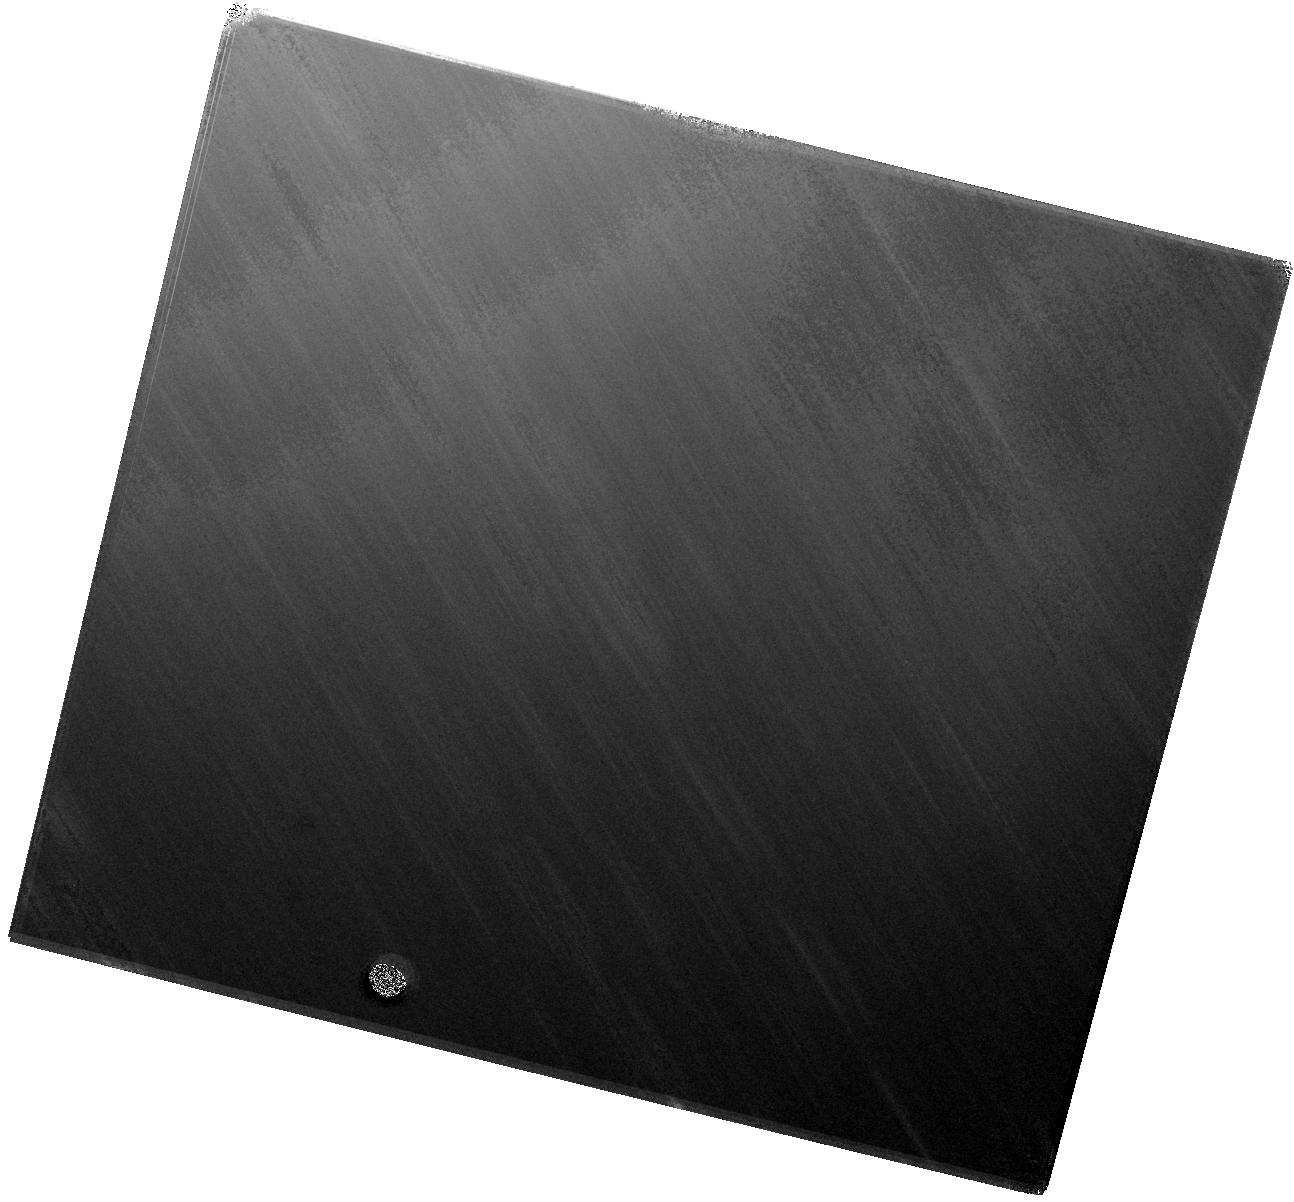
Target: SN2019EHK. Instrument: WFC3/IR. Filter: F160W. Exposure: 37 min. Observation ID: hst_16500_02_wfc3_ir_f160w_iejn02

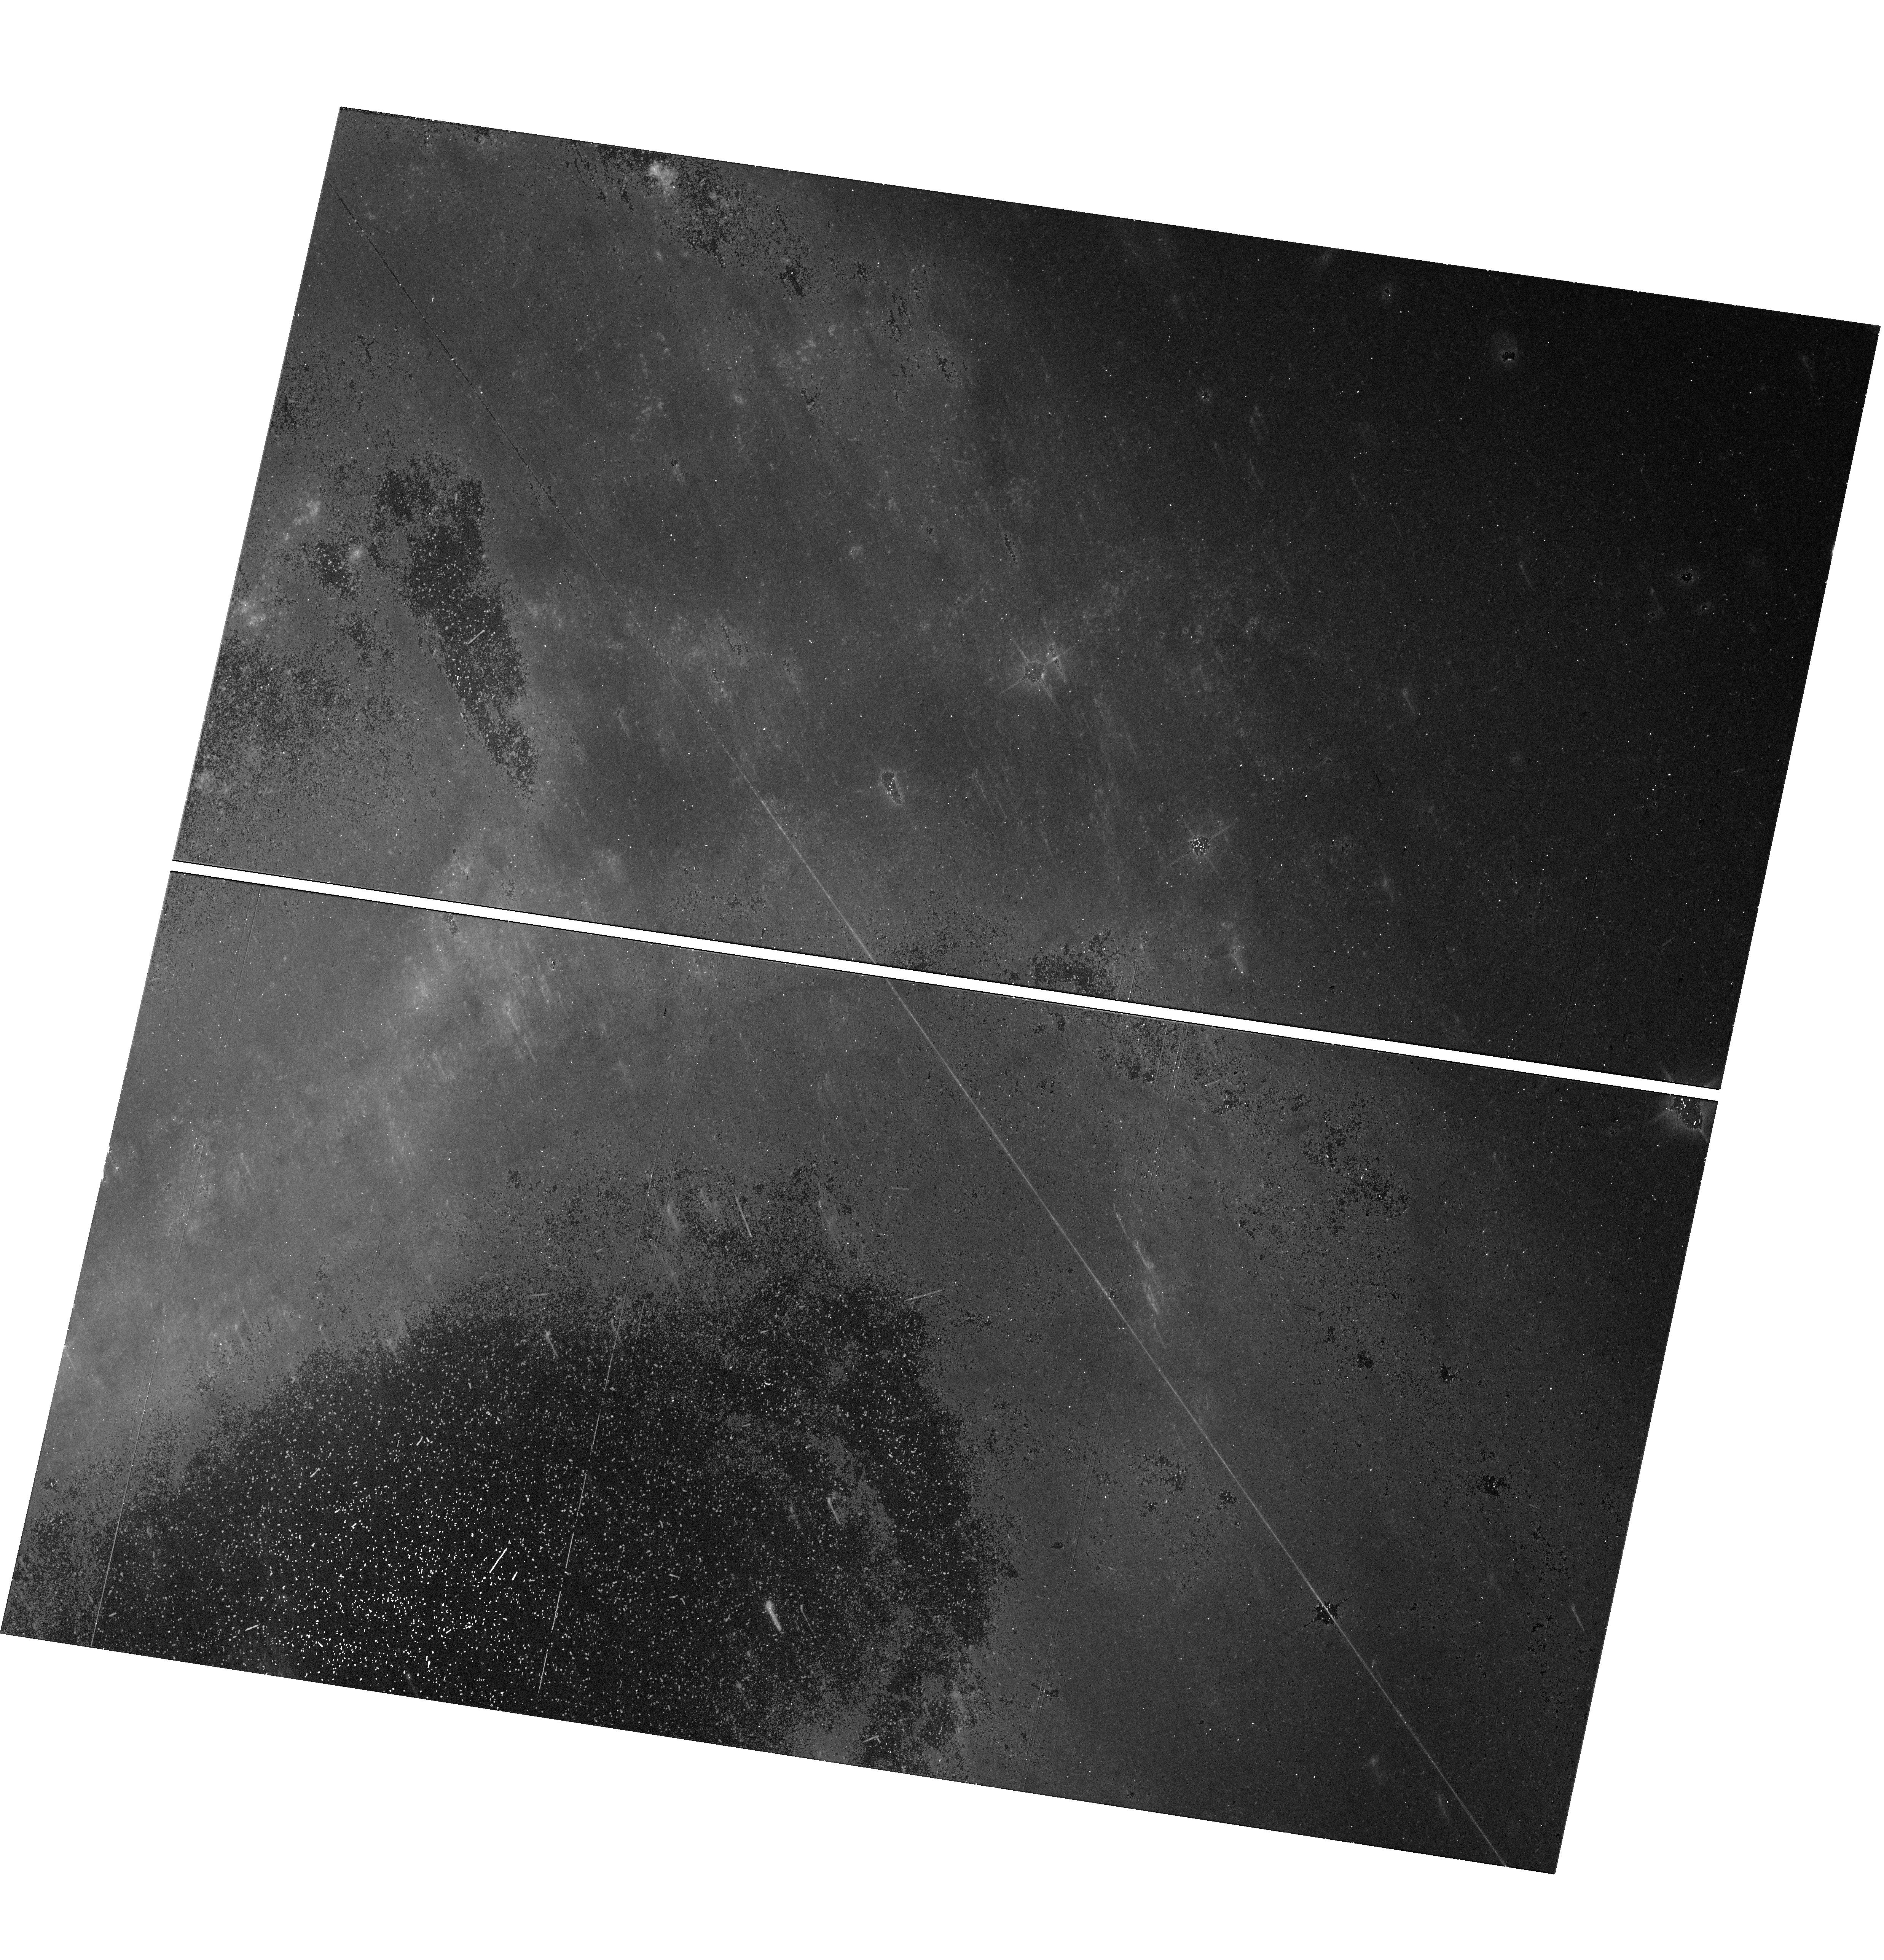
Target: SN2019EHK. Instrument: WFC3/UVIS. Filter: F814W. Exposure: 14 min. Observation ID: hst_16500_01_wfc3_uvis_f814w_iejn01

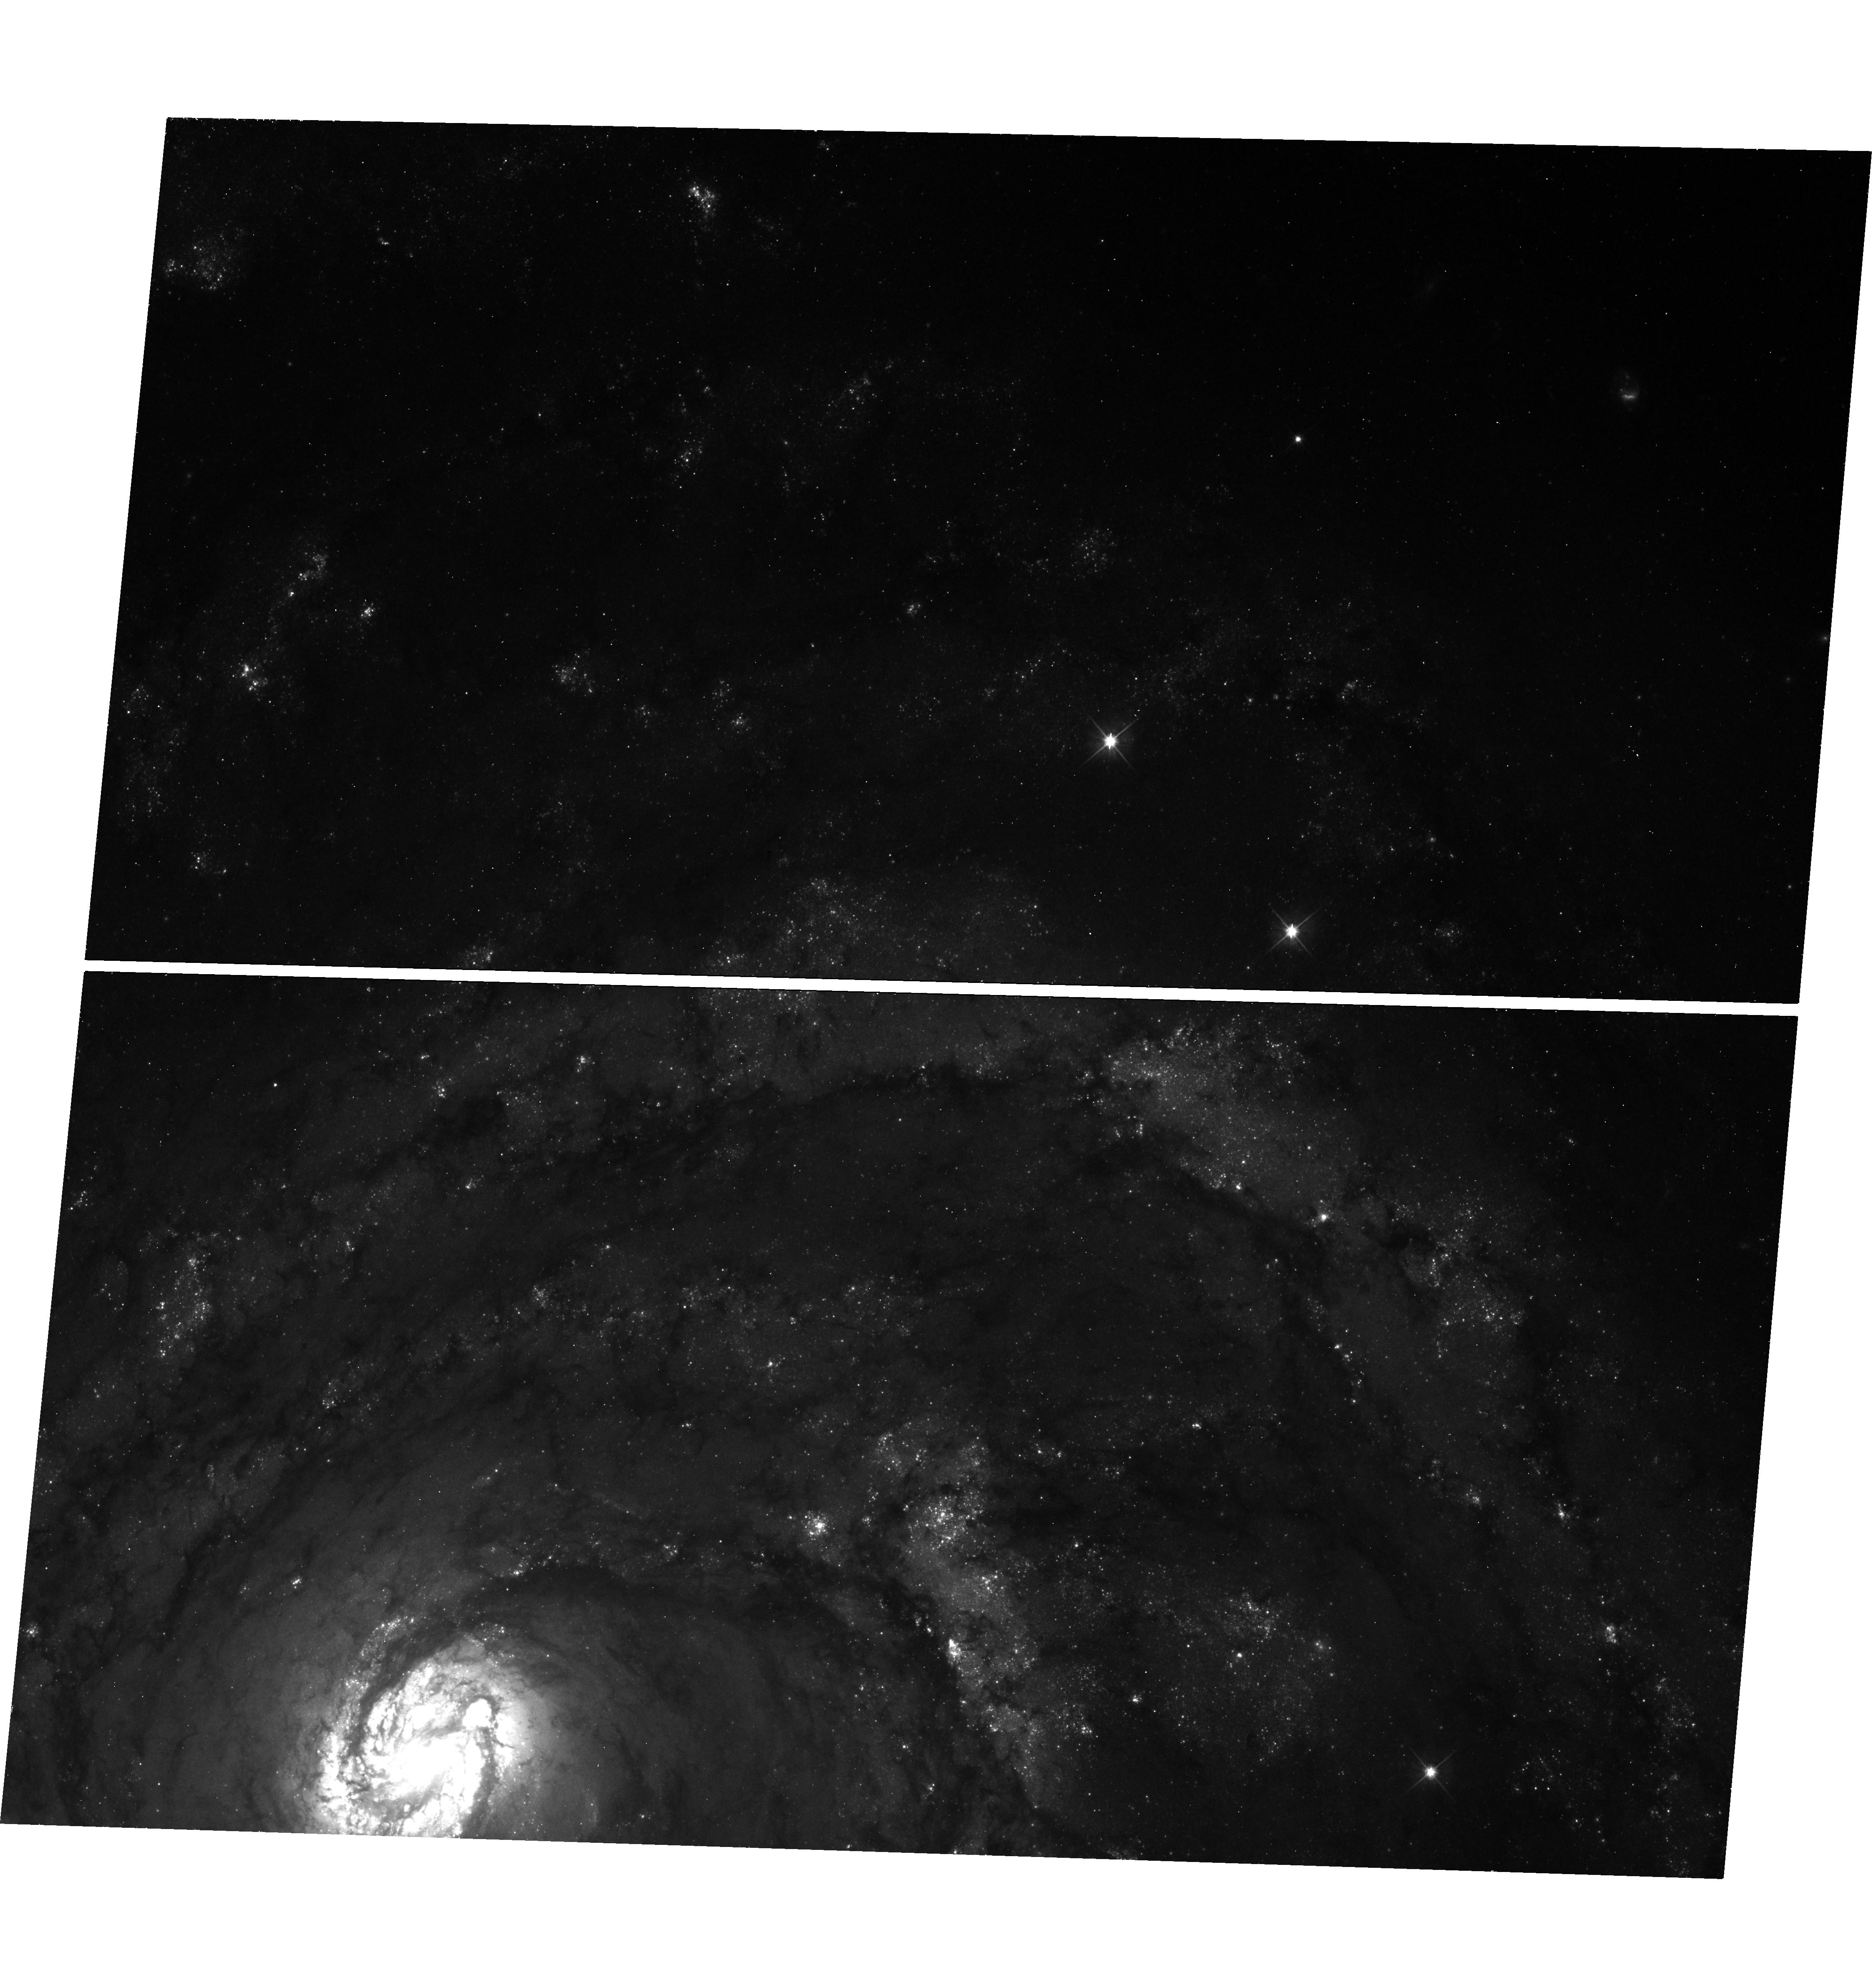
Target: SN2019EHK. Instrument: WFC3/UVIS. Filter: F555W. Exposure: 24 min. Observation ID: hst_16500_61_wfc3_uvis_f555w_iejn61

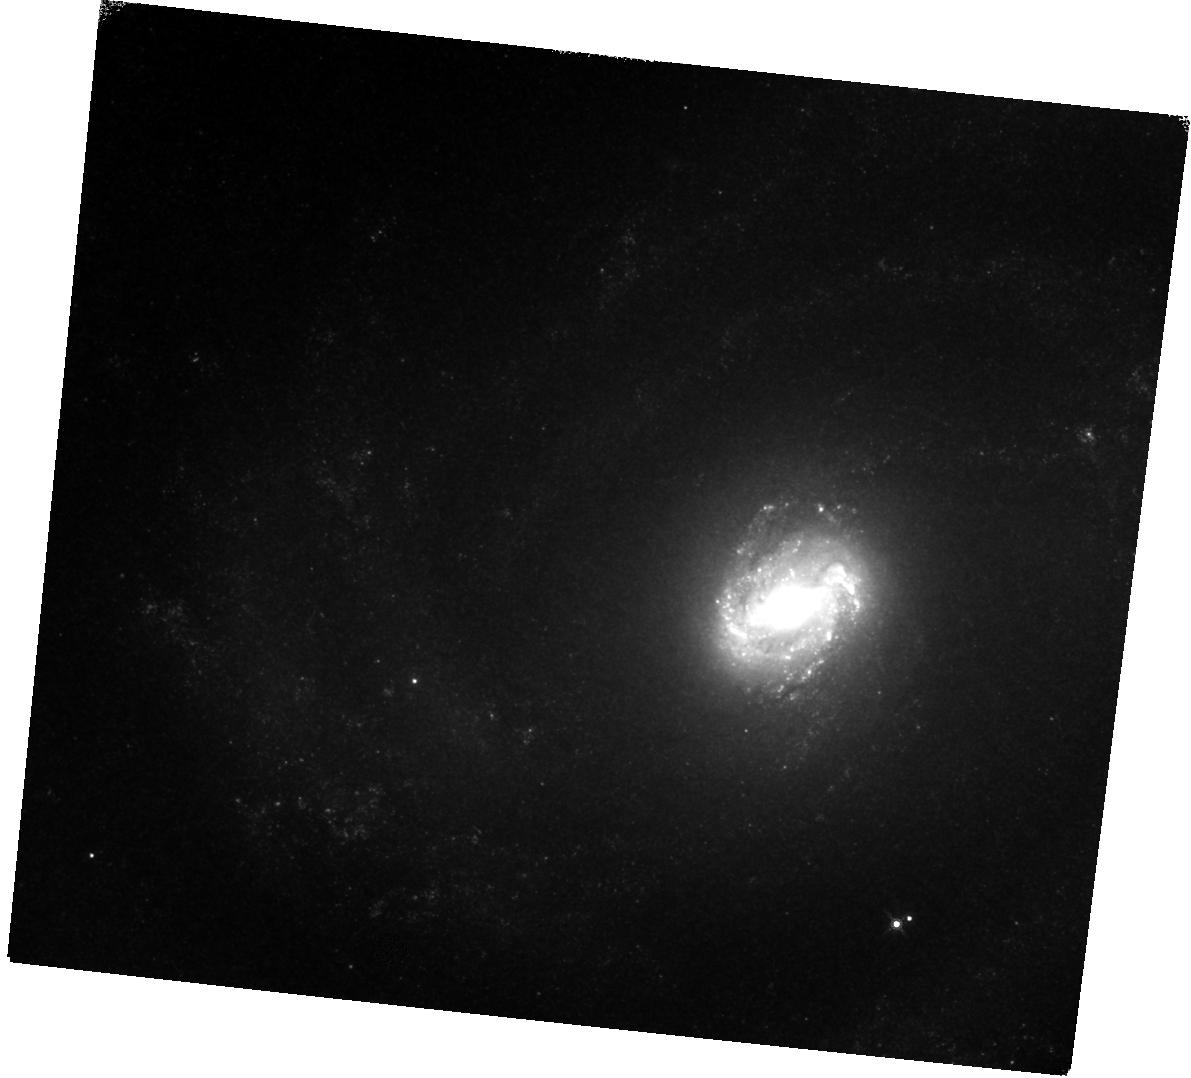
Target: SN2019EHK. Instrument: WFC3/IR. Filter: F160W. Exposure: 37 min. Observation ID: hst_16500_62_wfc3_ir_f160w_iejn62

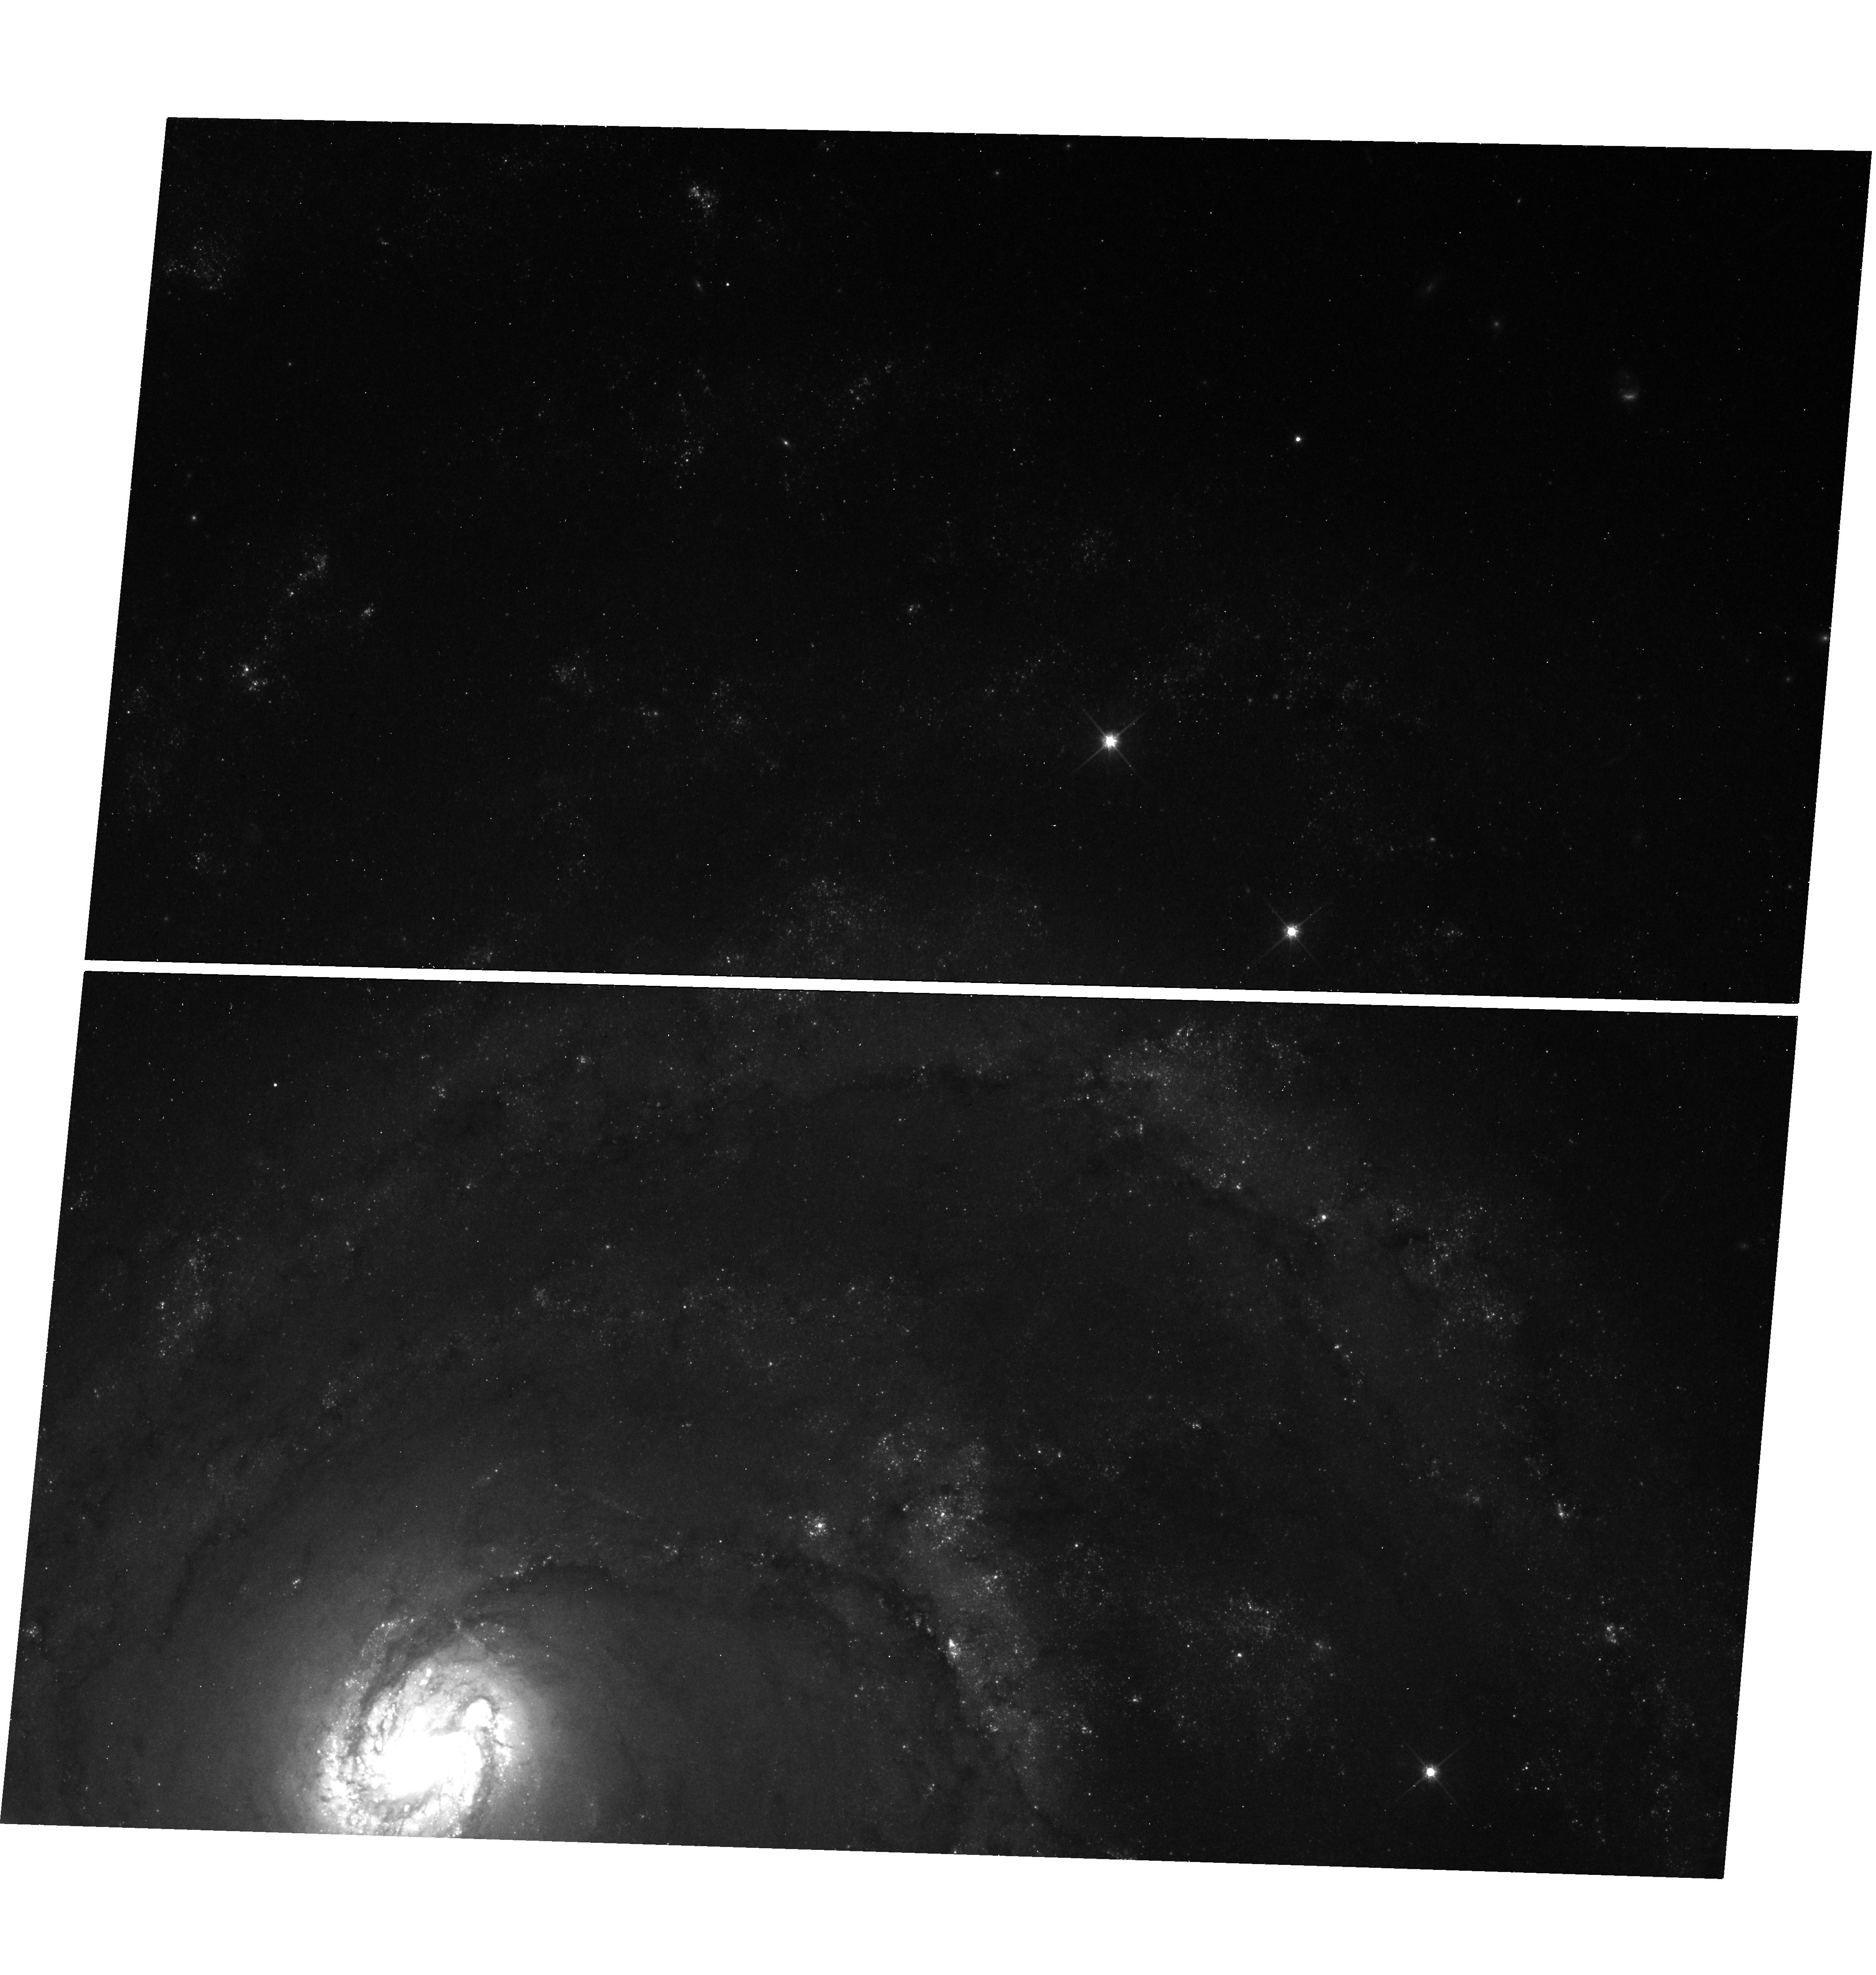
Target: SN2019EHK. Instrument: WFC3/UVIS. Filter: F814W. Exposure: 14 min. Observation ID: hst_16500_61_wfc3_uvis_f814w_iejn61

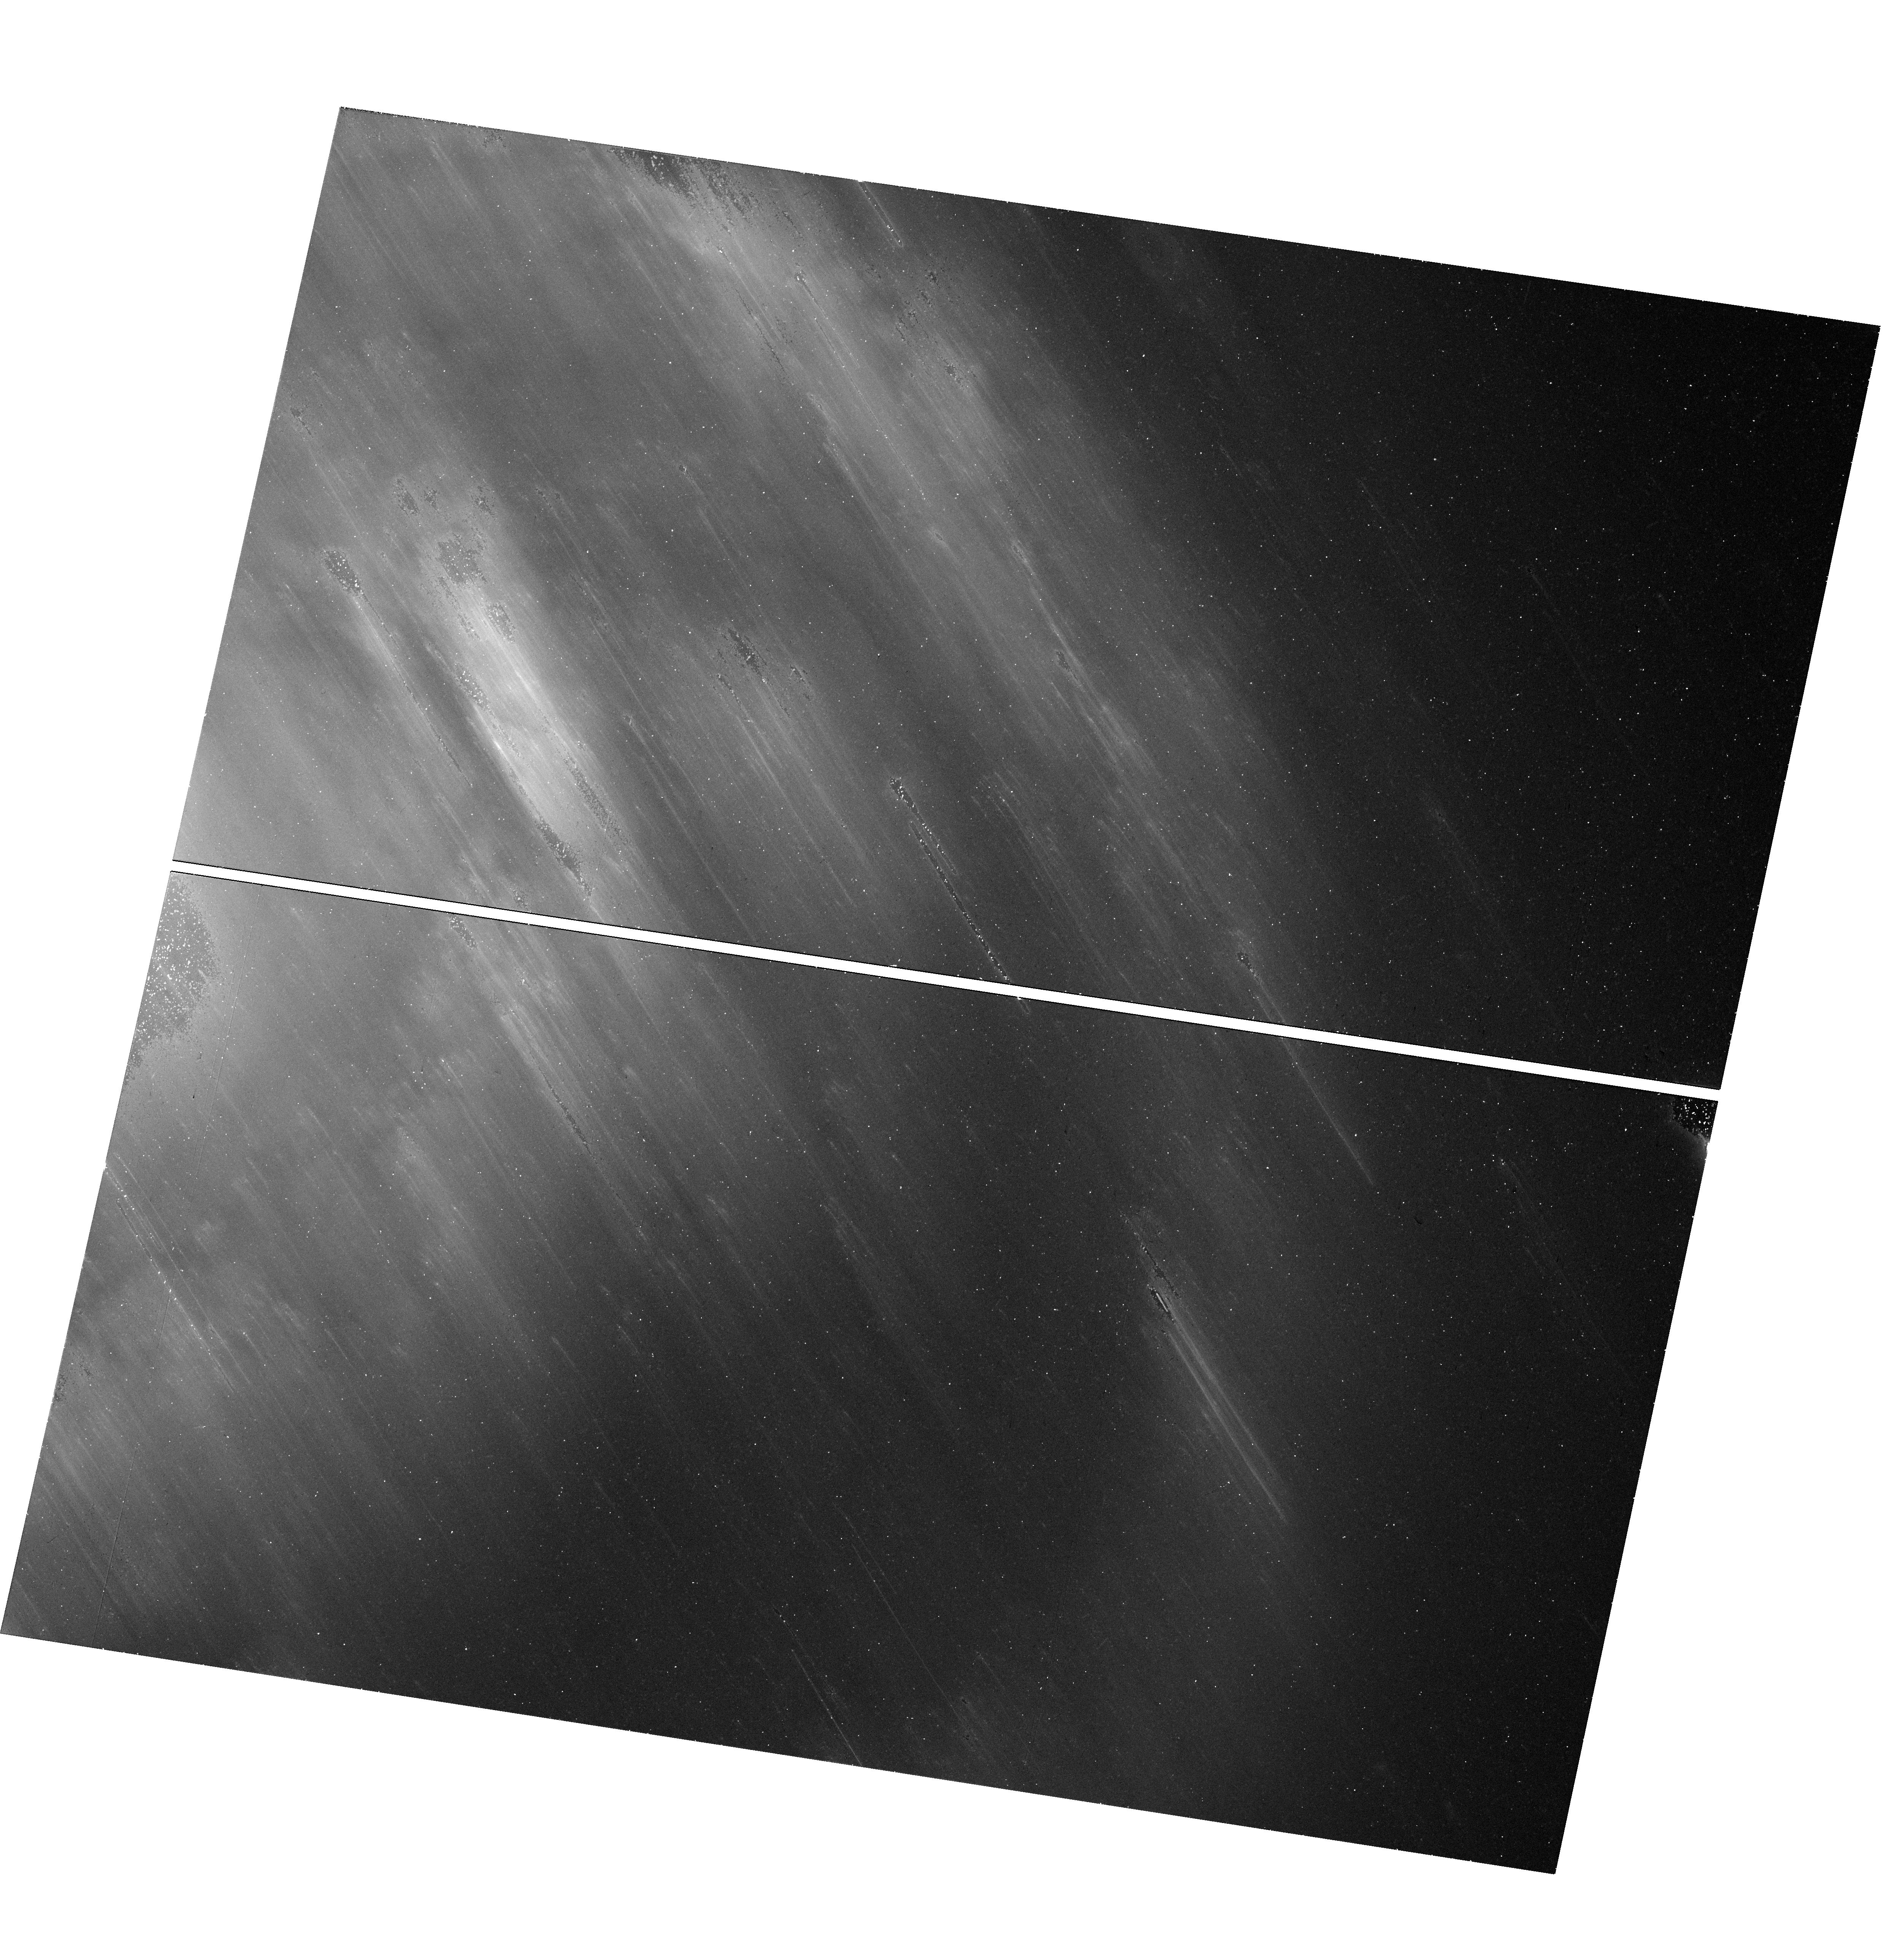
Target: SN2019EHK. Instrument: WFC3/UVIS. Filter: F555W. Exposure: 24 min. Observation ID: hst_16500_01_wfc3_uvis_f555w_iejn01

Probing the Post-genitor System of Calcium-rich Transient SN 2019ehk (PI: Jacobson-Galan, Wynn Vicente)

Supernova (SN) 2019ehk in M100 is the closest known Calcium-rich (Ca-rich) transient and the only object in this class with an X-ray detection. Prompt, high-cadence follow-up of this transient across the EM spectrum, in addition to pre-explosion HST imaging, has indicated that the progenitor star was likely low mass (e.g., white dwarf or <10Msun) and surrounded by dense circumstellar material (CSM) whose geometry/density was capable of producing luminous X-ray emission as well as a double-peaked optical light curve. The close proximity of SN 2019ehk provided the first opportunity to obtain multi-color HST observations out to 400 days post explosion, which revealed a pure radioactive decay power source. Ca-rich transients typically decrease in magnitude rapidly and therefore, prior to SN 2019ehk, their late-time decline rate and power source at t<400 days was unknown. Here we propose multi-color imaging of SN 2019ehk in order to search for emission from a bound remnant white dwarf as predicted by a favored progenitor model for this explosion. Detection and characterization of such a remnant will provide a novel constraint on the progenitors of Ca-rich transients and provide a new window into the explosion itself. Additionally, these observations will provide the best constraints to date on a potential non-degenerate companion star in any thermonuclear SN progenitor system such as Ca-rich SNe.